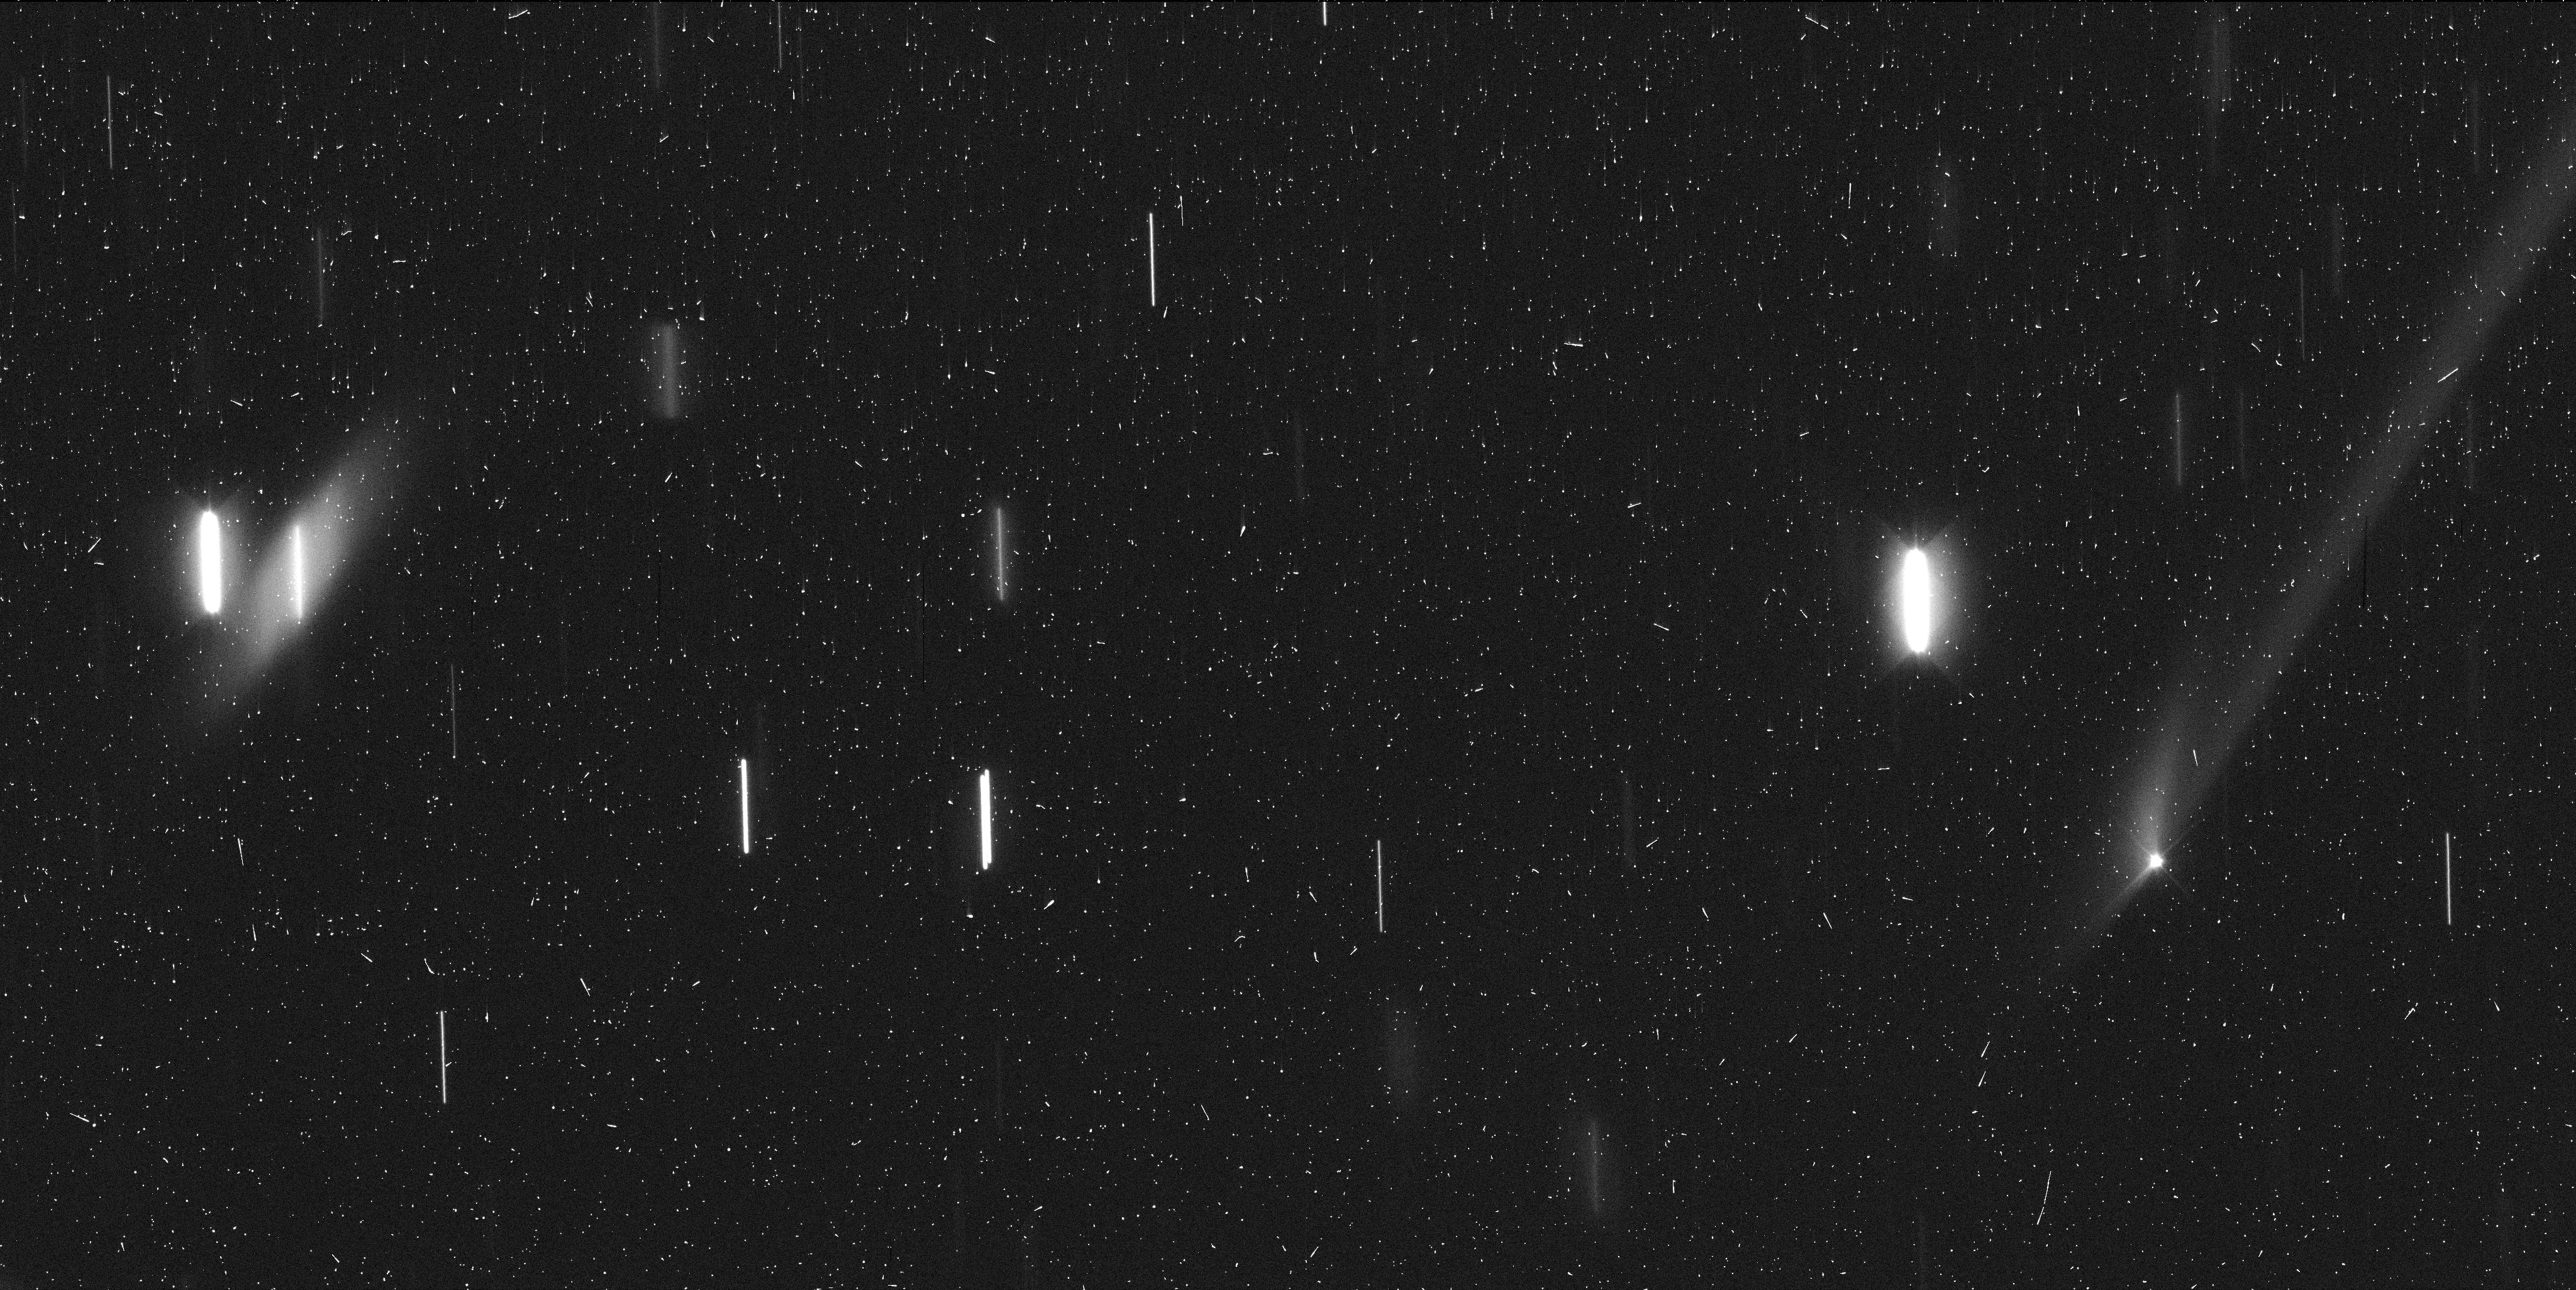
Target: GAULT. Instrument: WFC3/UVIS. Filter: F350LP. Exposure: 6 min. Observation ID: idyi03ubq

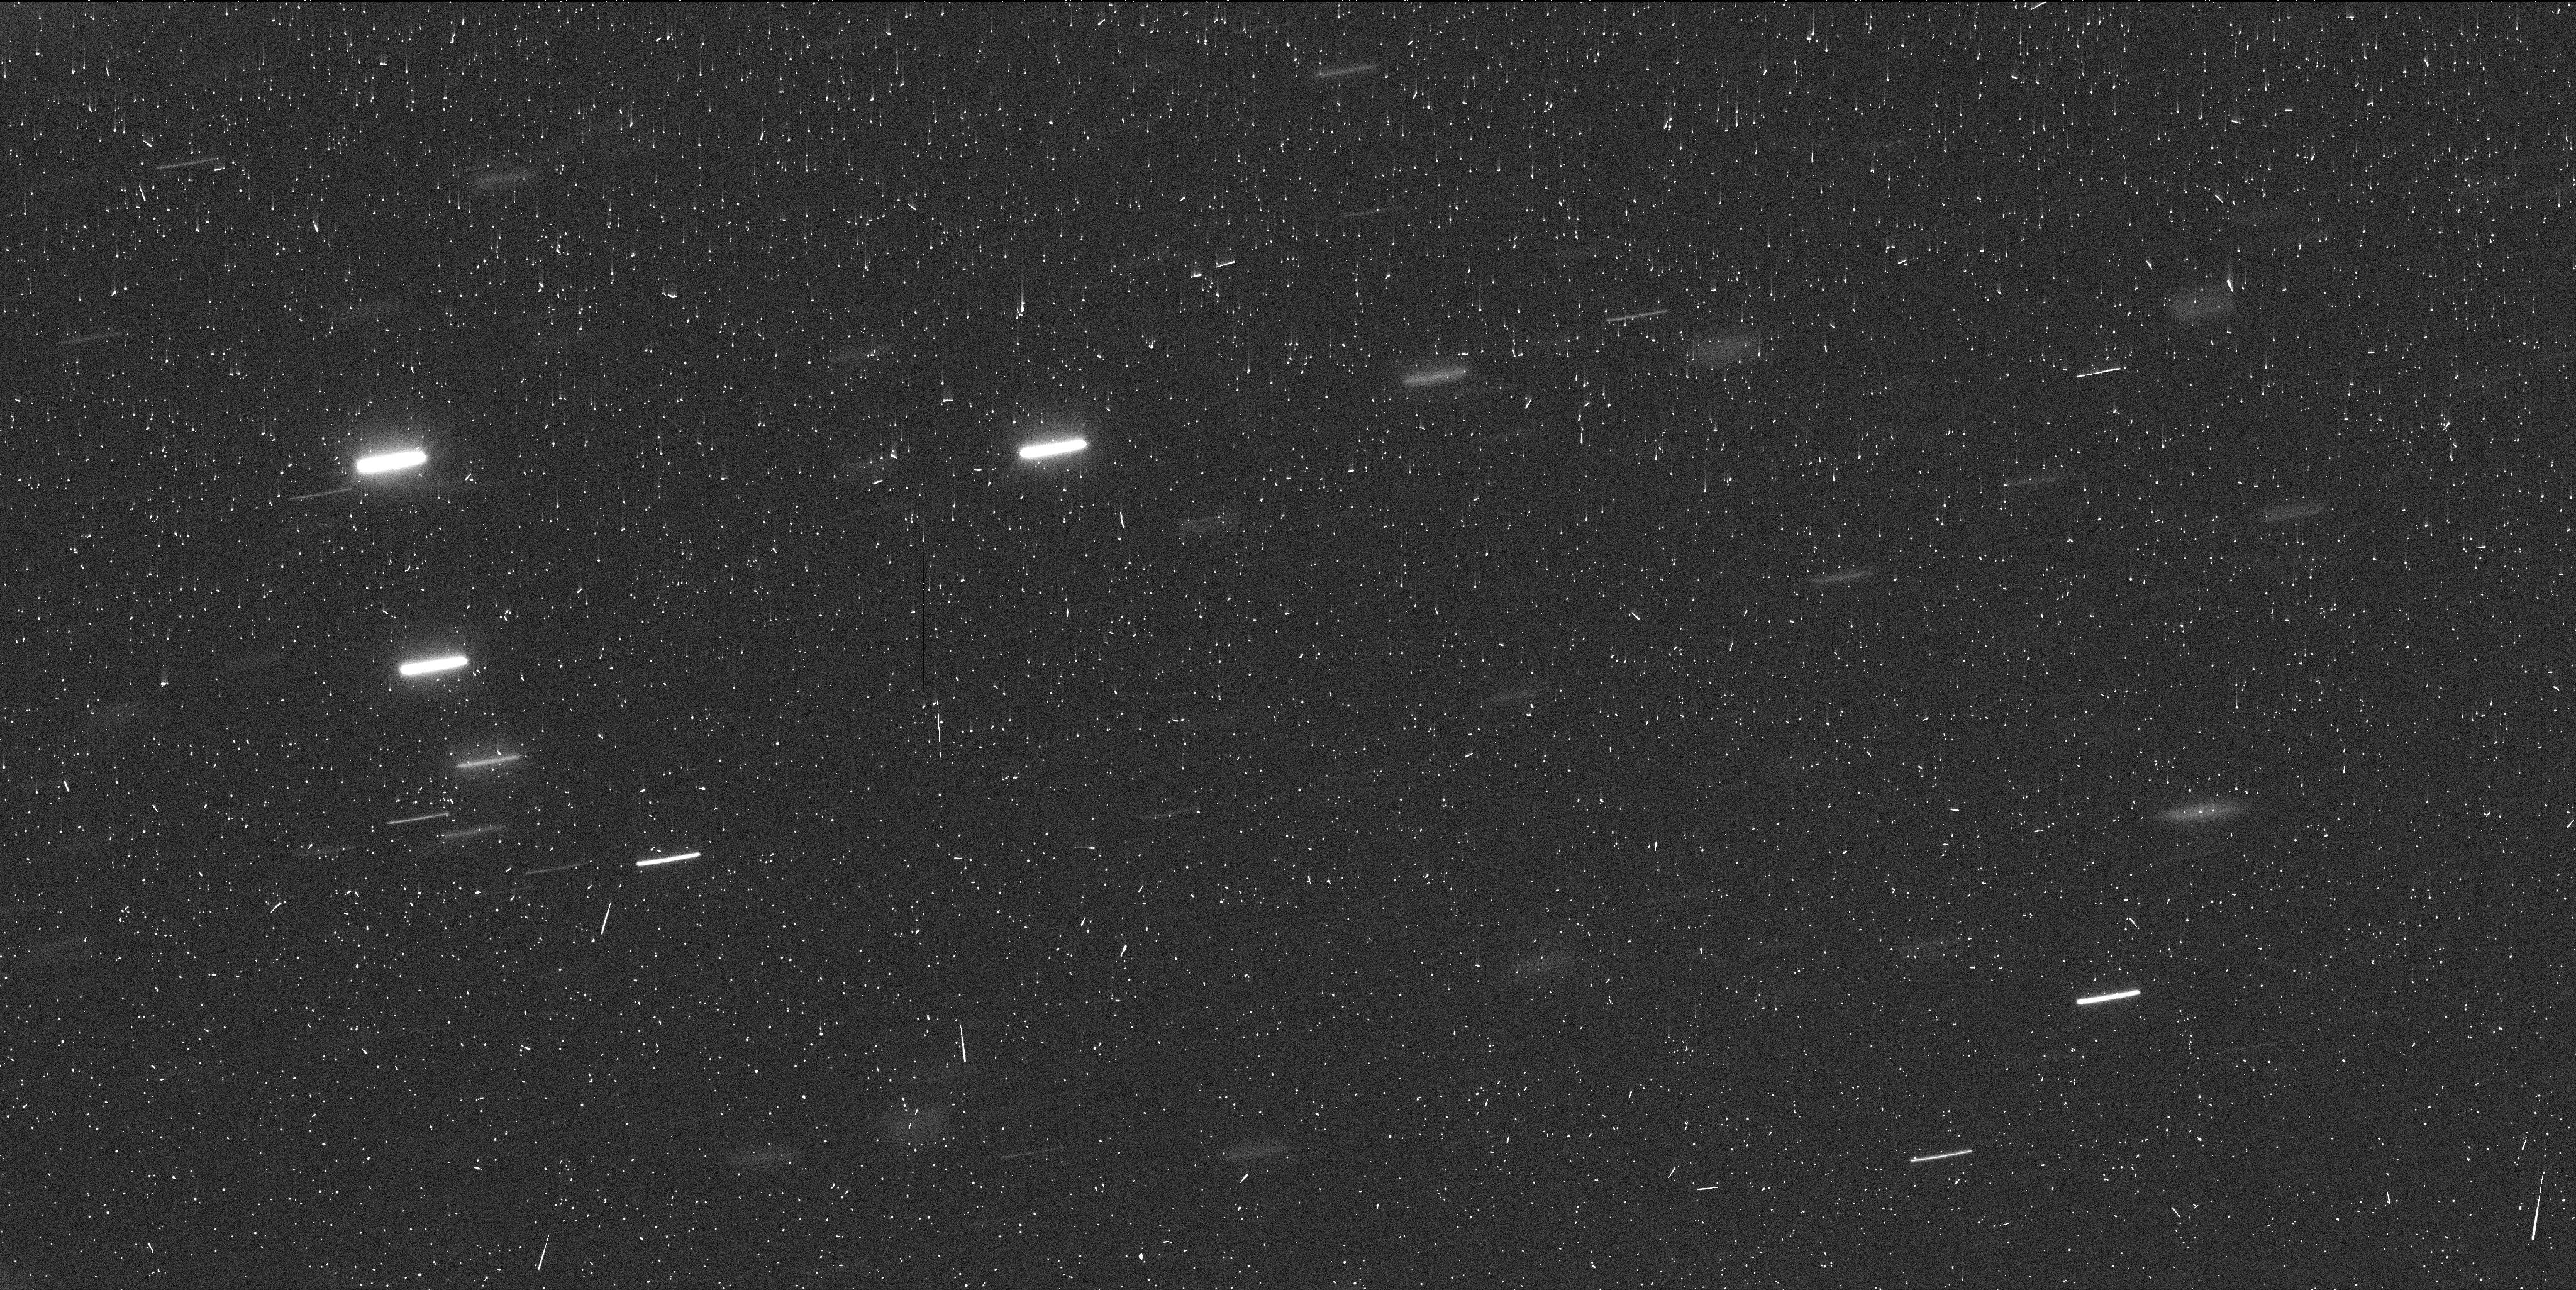
Target: GAULT. Instrument: WFC3/UVIS. Filter: F350LP. Exposure: 6 min. Observation ID: idyi01u0q

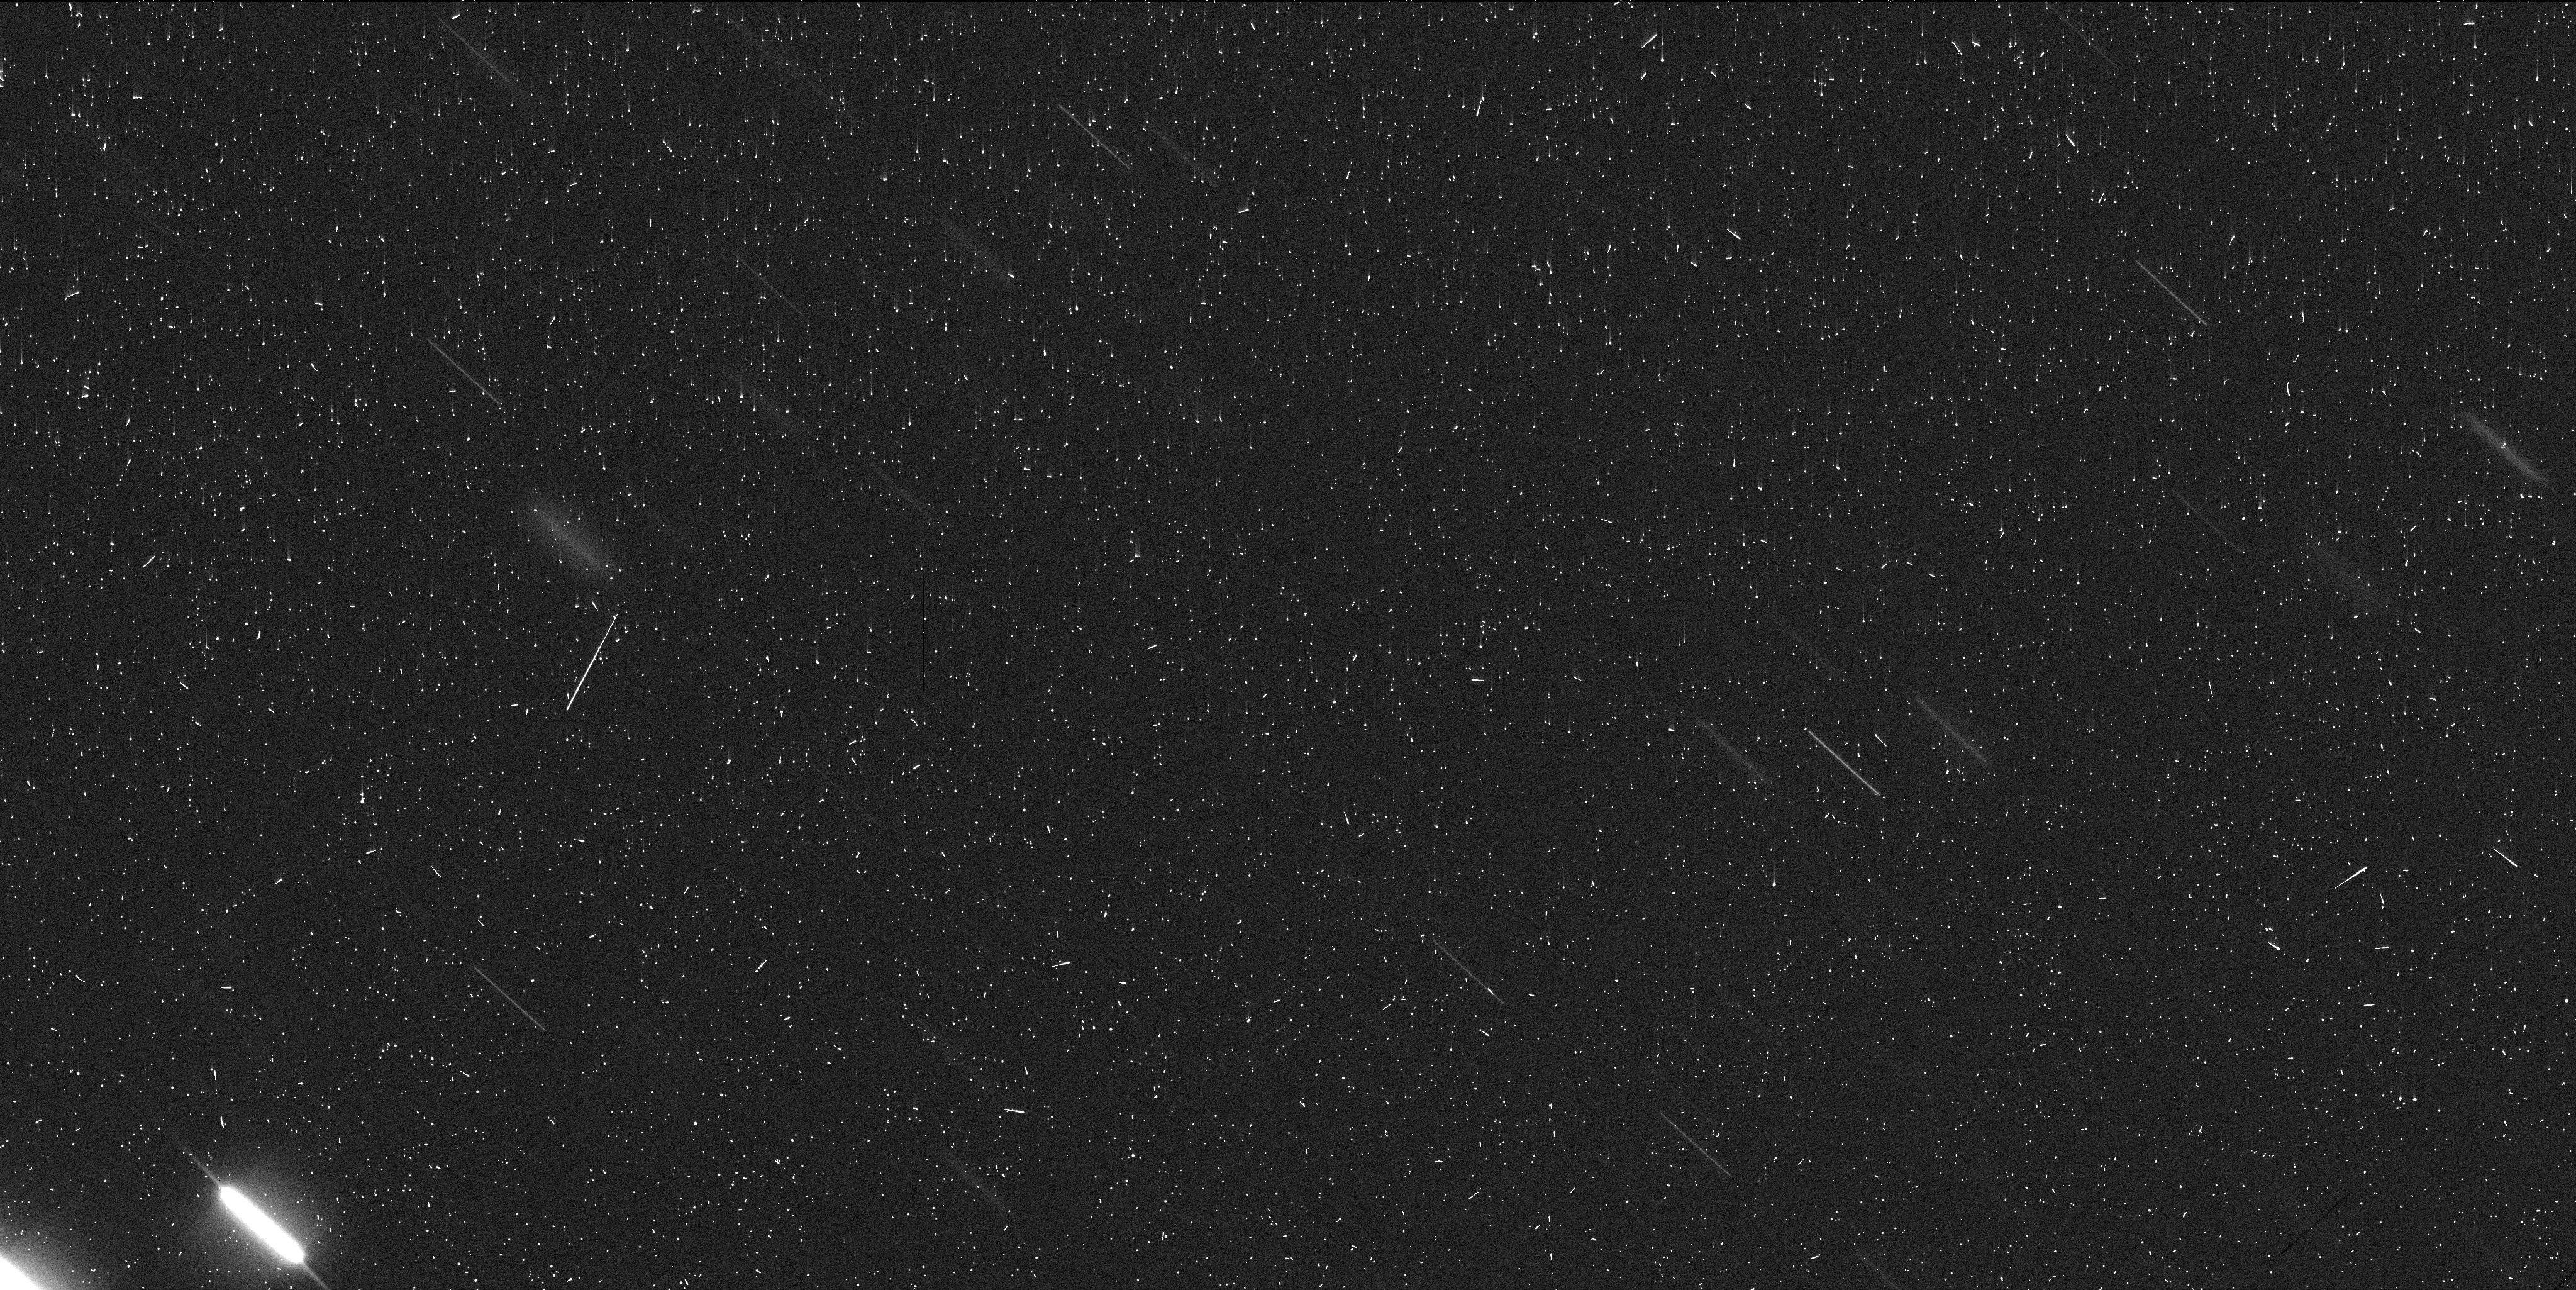
Target: GAULT. Instrument: WFC3/UVIS. Filter: F350LP. Exposure: 6 min. Observation ID: idyi02pwq

Comet or break-up? The physical nature of Gaults dust trail (PI: Meech, Karen J.)

The past two decades have shown that the main asteroid belt contains a number of asteroids exhibiting mass loss. Main-belt comets show regular activity due to the excavation of revealed subsurface ices, either through intra-asteroid collisions which result in the explosive ejection of a debris cloud, or through rotational spin up due to thermal torques (the YORP effect) that can disrupt rubble-pile asteroids. As only some 20 such bodies have been detected so far, many physical aspects of their origin and subsequent evolution remain uncertain. On 5 January 2019 we detected a dust tail / trail associated with the 5-10 km main belt asteroid (6478) Gault in images obtained by the ATLAS project; this is only the third discovery of a dust coma around a known main-belt asteroid. Archival data from ATLAS and Pan-STARRS show the Gault tail / trail already in early December 2018, but not in images taken between 2010 and January 2018. The tail / trail has significantly changed over one month; it is not clear whether this is due to pure dynamical evolution and changes in observing geometry, or because of continuous sublimation. We propose a DD programme of WFPC3 imaging over four orbits. A two-orbit observation is requested as soon as possible to image the asteroid coma and near-asteroid dust structures at high angular resolution (about 40 km at the asteroid). The remaining two orbits would be used in February and March. Only HST will allow us to study the changing morphology of the dust structures and thus differentiate between continuous mass-loss and an impulsive event, and for the latter to decide between an impact and spin-up origin for this surprising discovery.